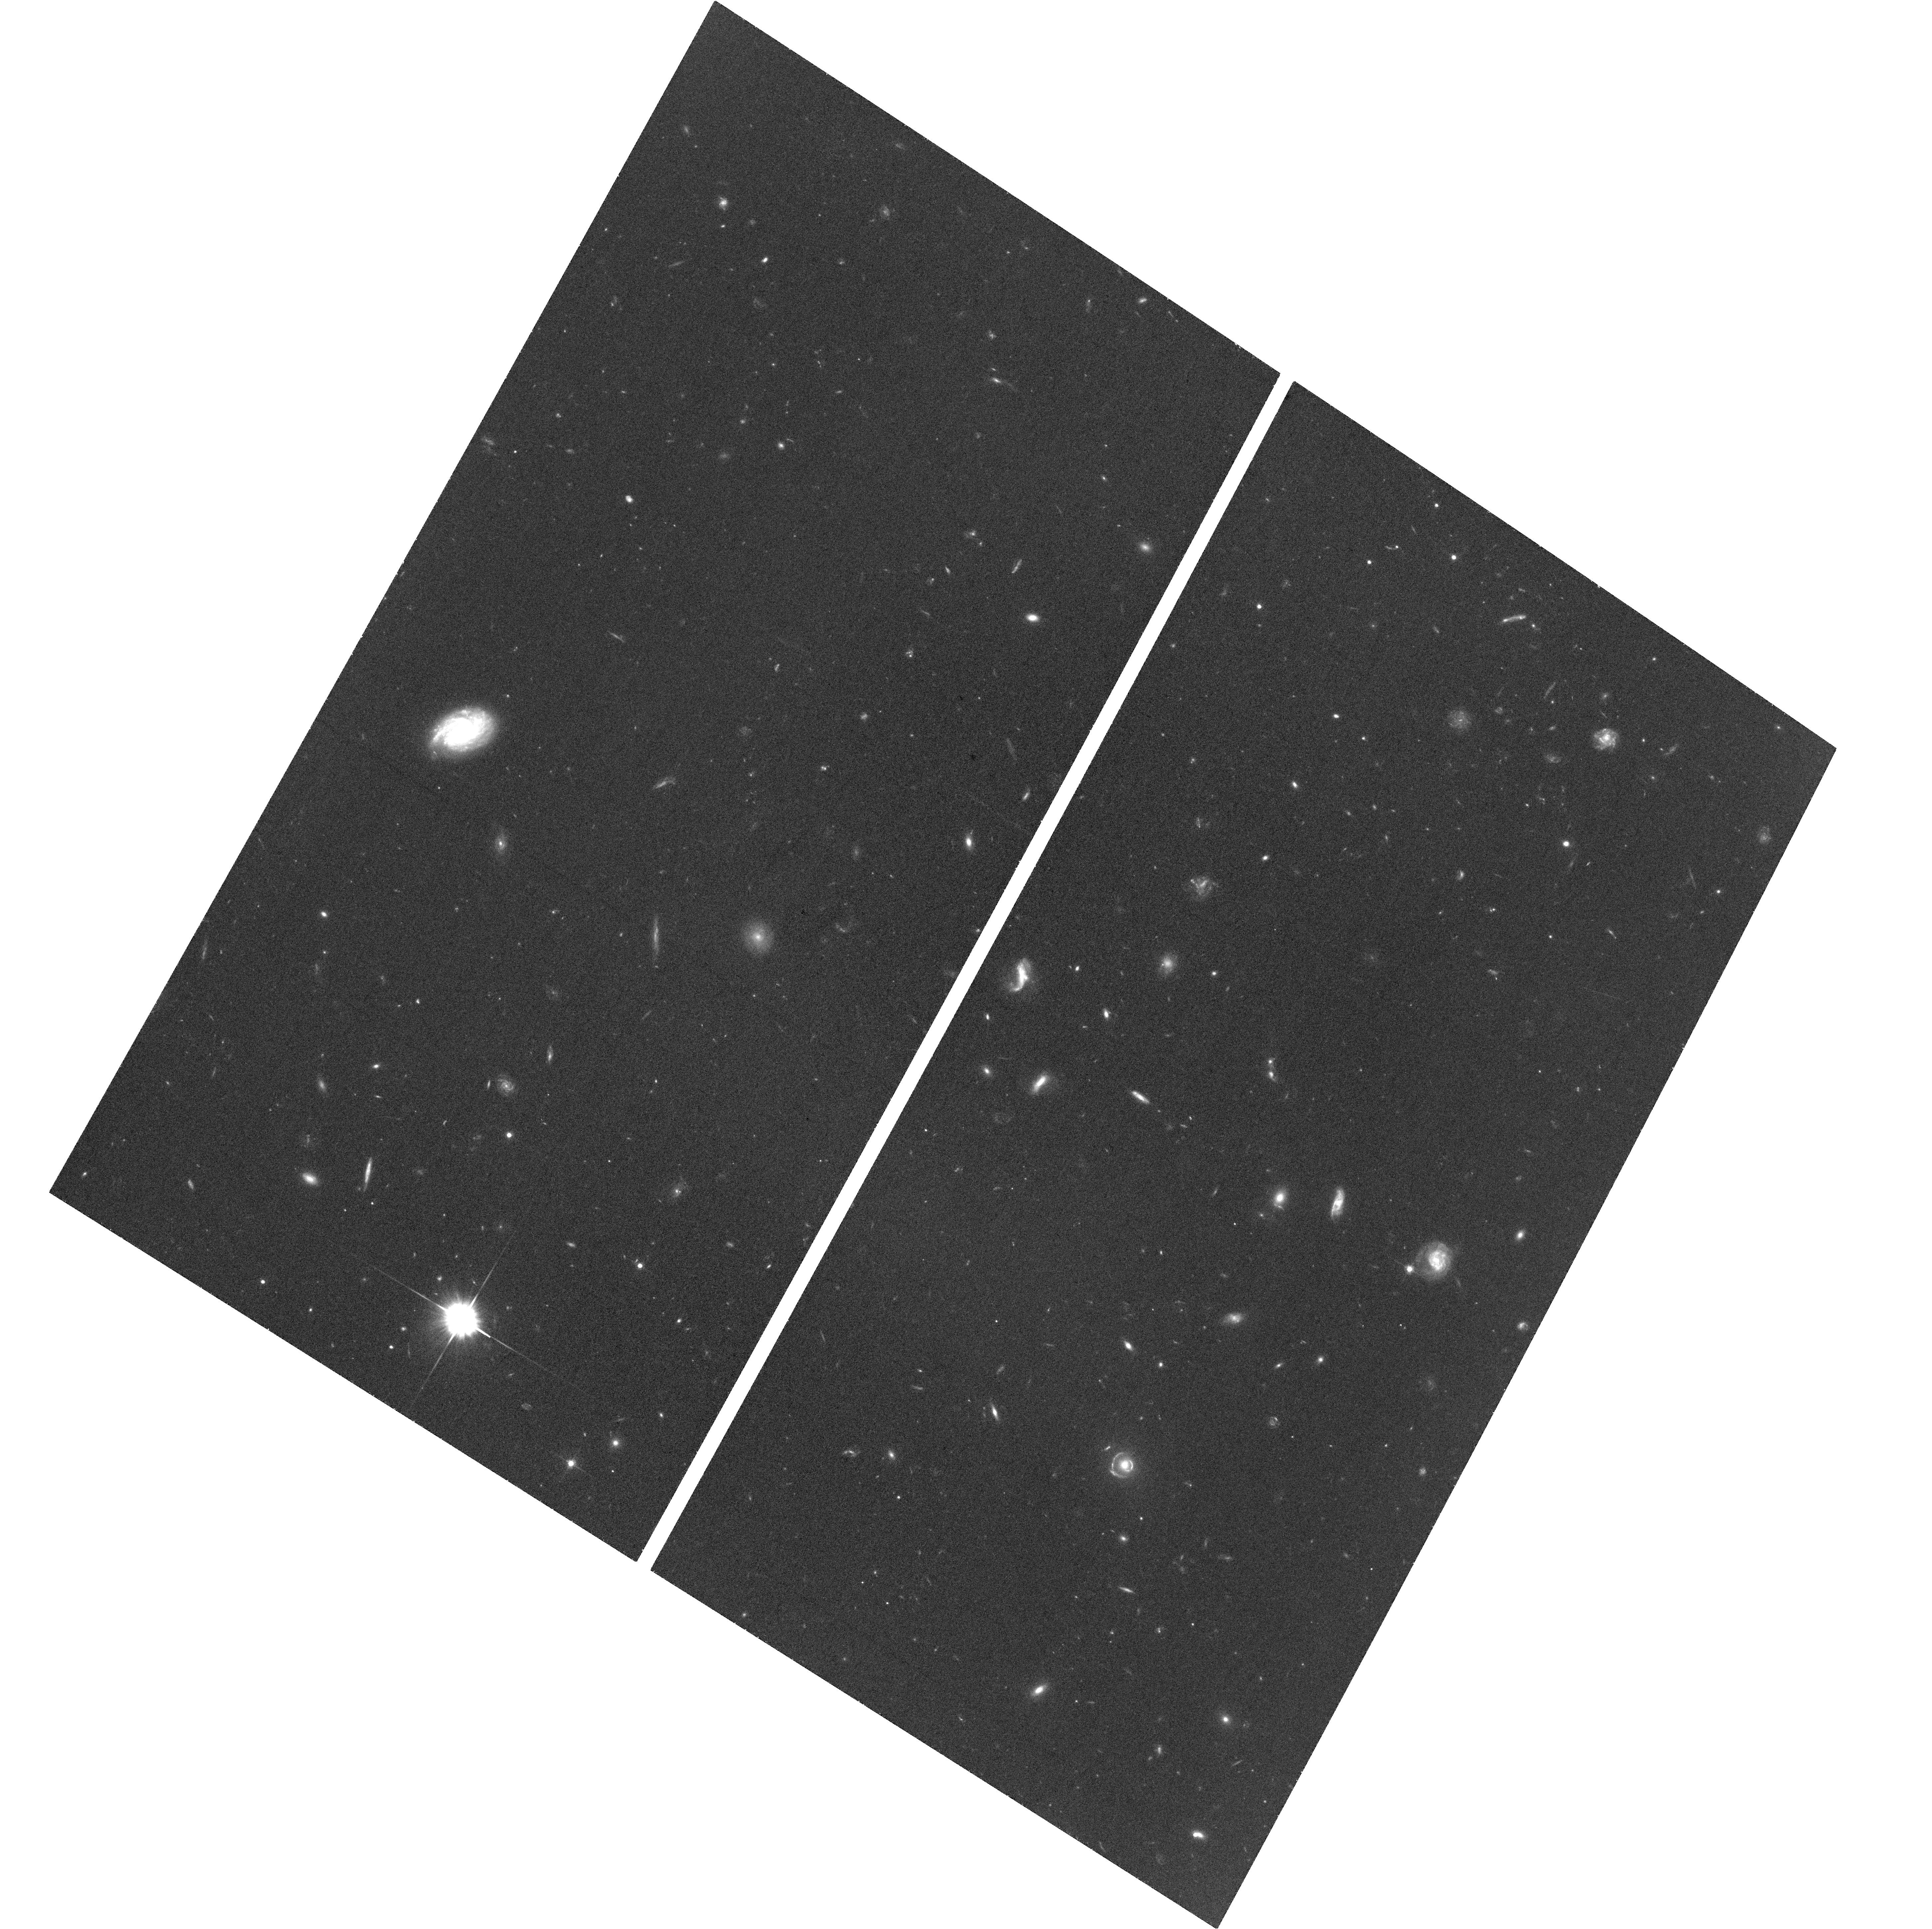
Target: SDSS-J002526.83-014532.5
Instrument: ACS/WFC
Filter: F606W
Exposure: 34 min
Observation ID: hst_16460_01_acs_wfc_f606w_jei301

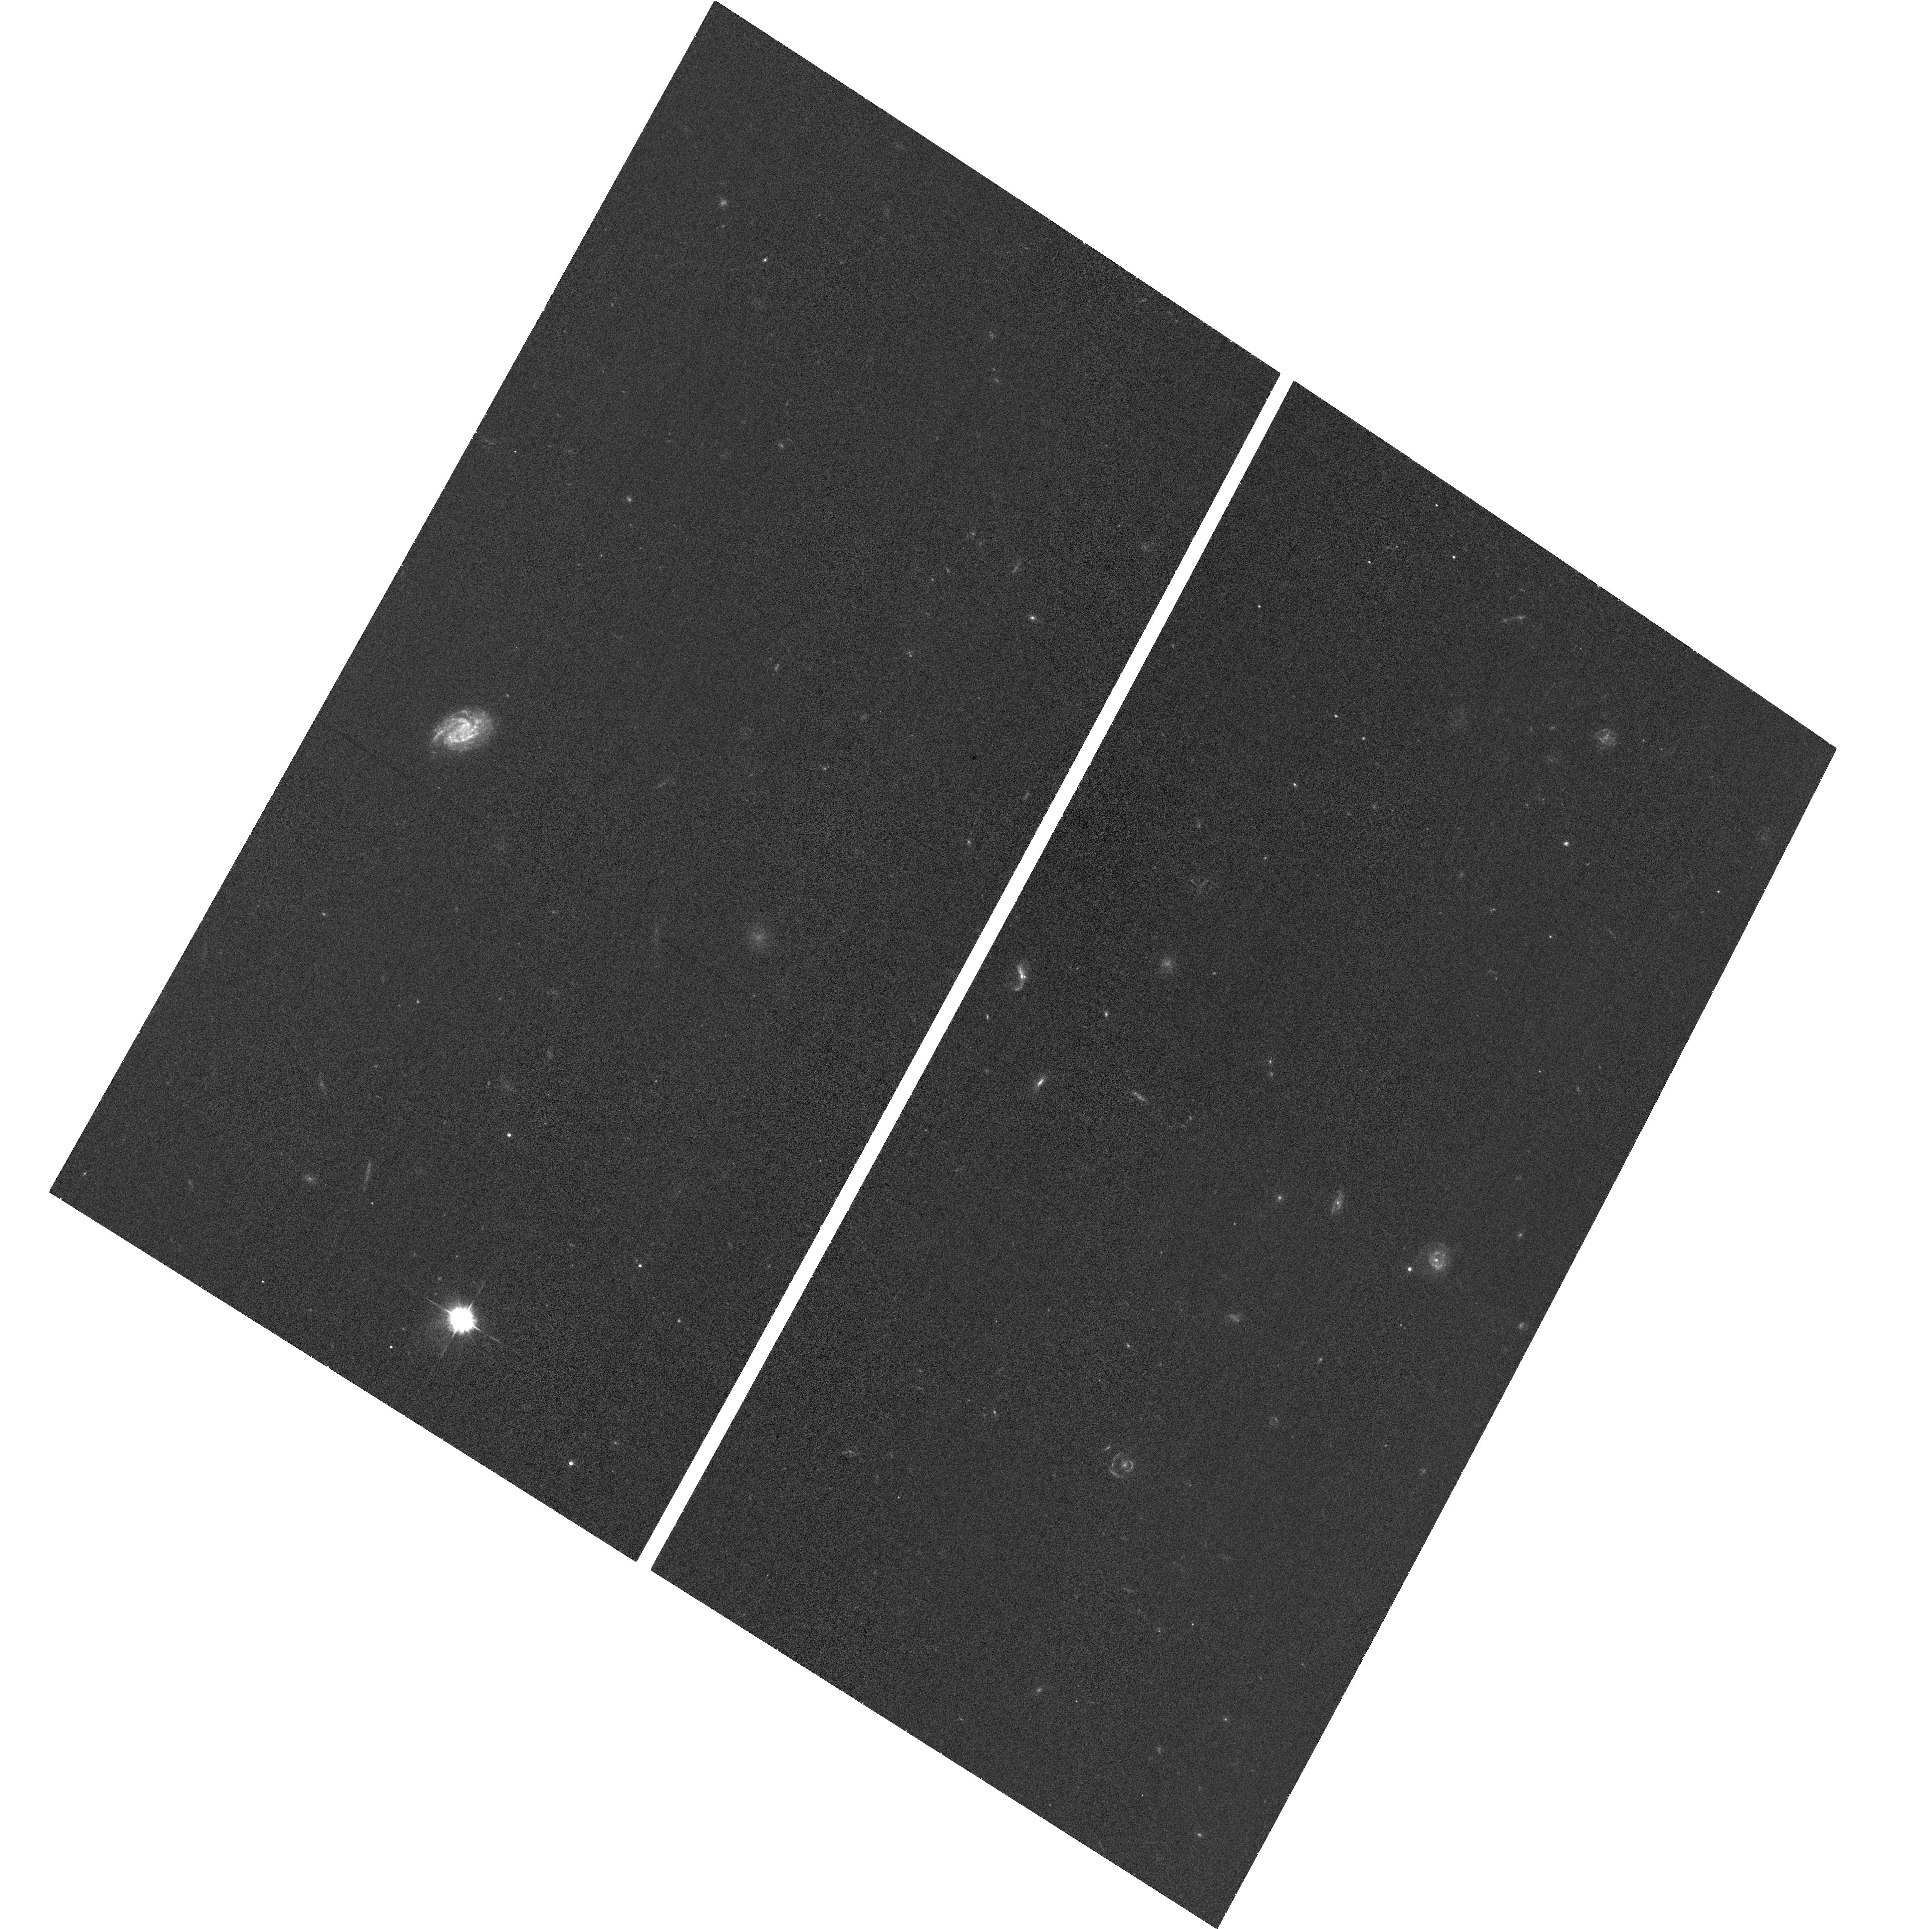
Target: SDSS-J002526.83-014532.5
Instrument: ACS/WFC
Filter: F435W
Exposure: 35 min
Observation ID: hst_16460_01_acs_wfc_f435w_jei301

Confirming a Gravitationally Lensed Quasar Candidate at z=5.07 (PI: Yue, Minghao)

Although a high fraction of quasars is predicted to be gravitationally lensed at high redshift, only one z>5 lensed quasar has been discovered to date (J0439+1634 at z=6.5). Recently we identified a promising candidate of a lensed quasar at z=5.07, J0025-0145, which would be the second lensed quasar at z>5 if confirmed. A number of observational evidences strongly suggest J0025-0145 being lensed, including (1) the existence of a foreground lens galaxy, (2) the ground-based image is extended and is well-fitted by a lensing model, and (3) the SMBH mass implies an exceptionally high super-Eddington accretion ratio, which can be explained by lensing magnification. The characteristics of J0025-0145 strongly resemble those of J0439+1634. Our model suggests that J0025-0145 is a compact lens (image separation ~0.1") with large magnification (~80). HST is needed to confirm the lensing scenario. Because of its high magnification, J0025-0145 will provide the first chance to study the host galaxy of a faint quasar at z>5 with high S/N and high spatial resolution, and to probe the SMBH/galaxy co-evolution in a low mass system at high-redshift in great details. We propose ACS/WFC imaging of J0025-0145. We will use F435W to capture the lens galaxy, and use F606W to measure the lensed quasar images. The proposed observation will be the definitive test of the lensing hypothesis, and will provide an accurate lensing model which will enable follow-up studies, especially high S/N JWST and ALMA observations. The proposed observation will be a crucial step towards building a sample of high-redshift lensed quasars, which is essential to a comprehensive view of high-redshift SMBH population.